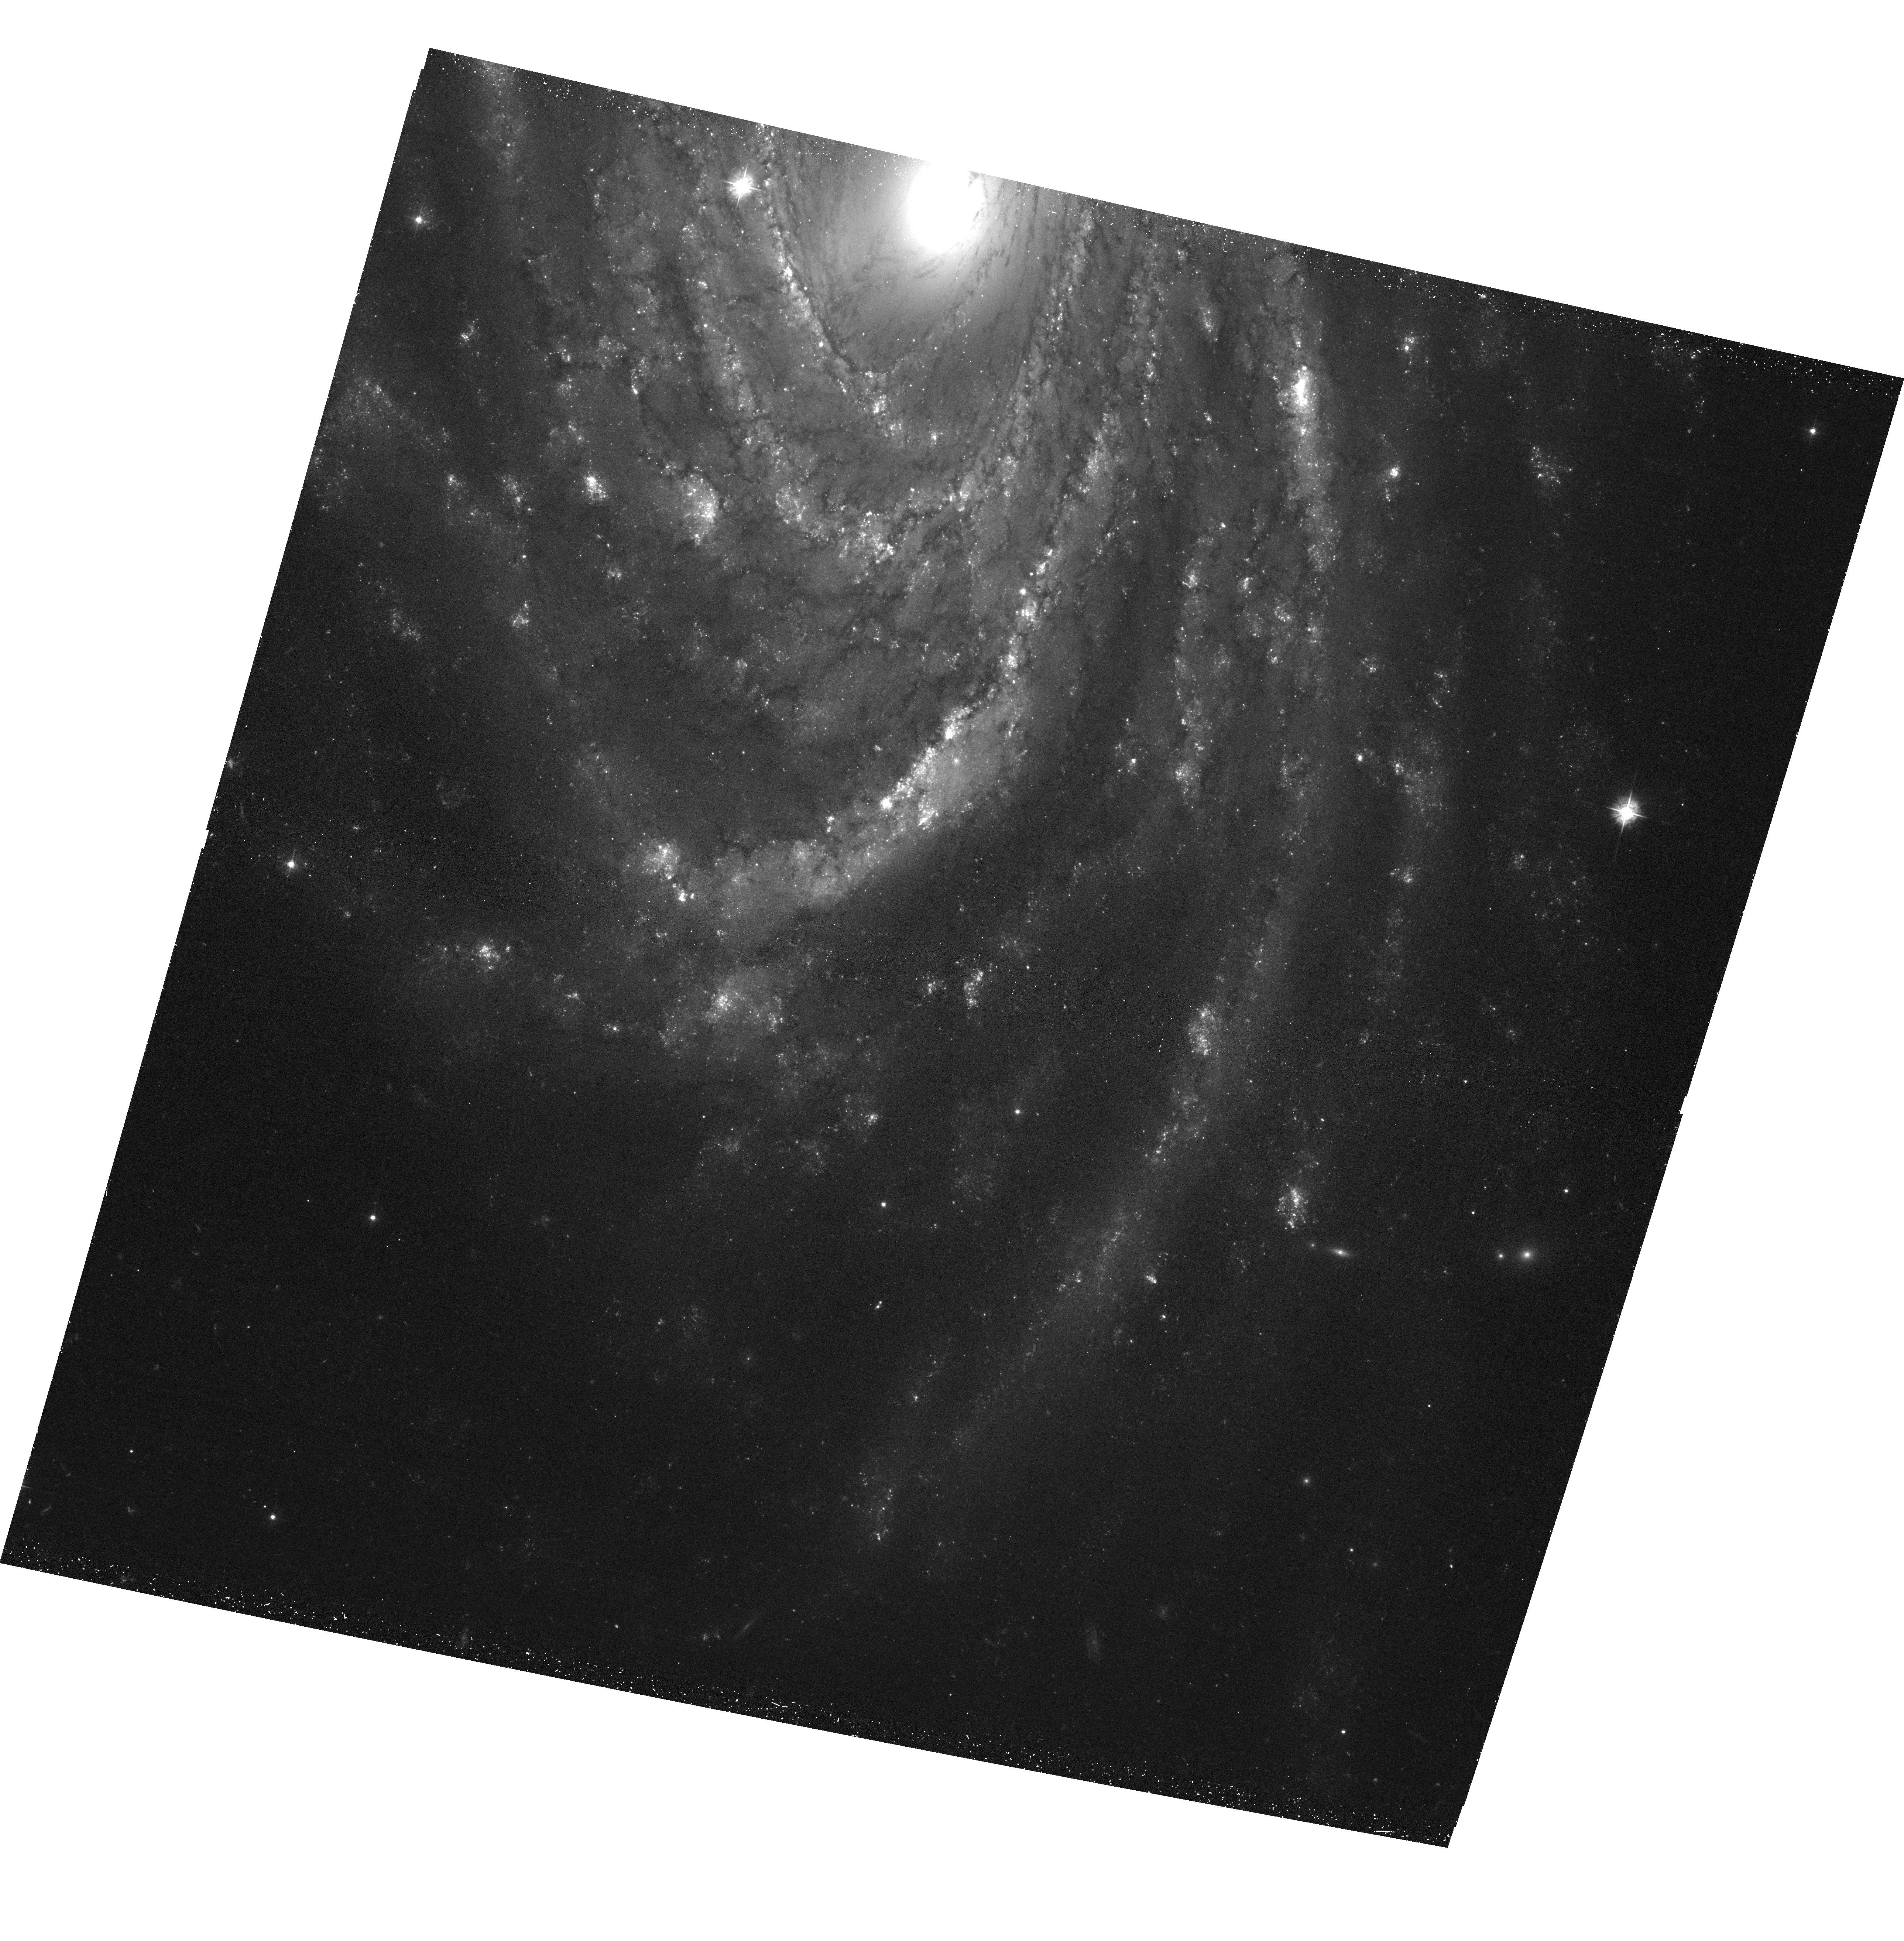
Target: NGC-2336-SOUTH
Instrument: ACS/WFC
Filter: F435W
Exposure: 44 min
Observation ID: hst_15990_02_acs_wfc_f435w_je6w02

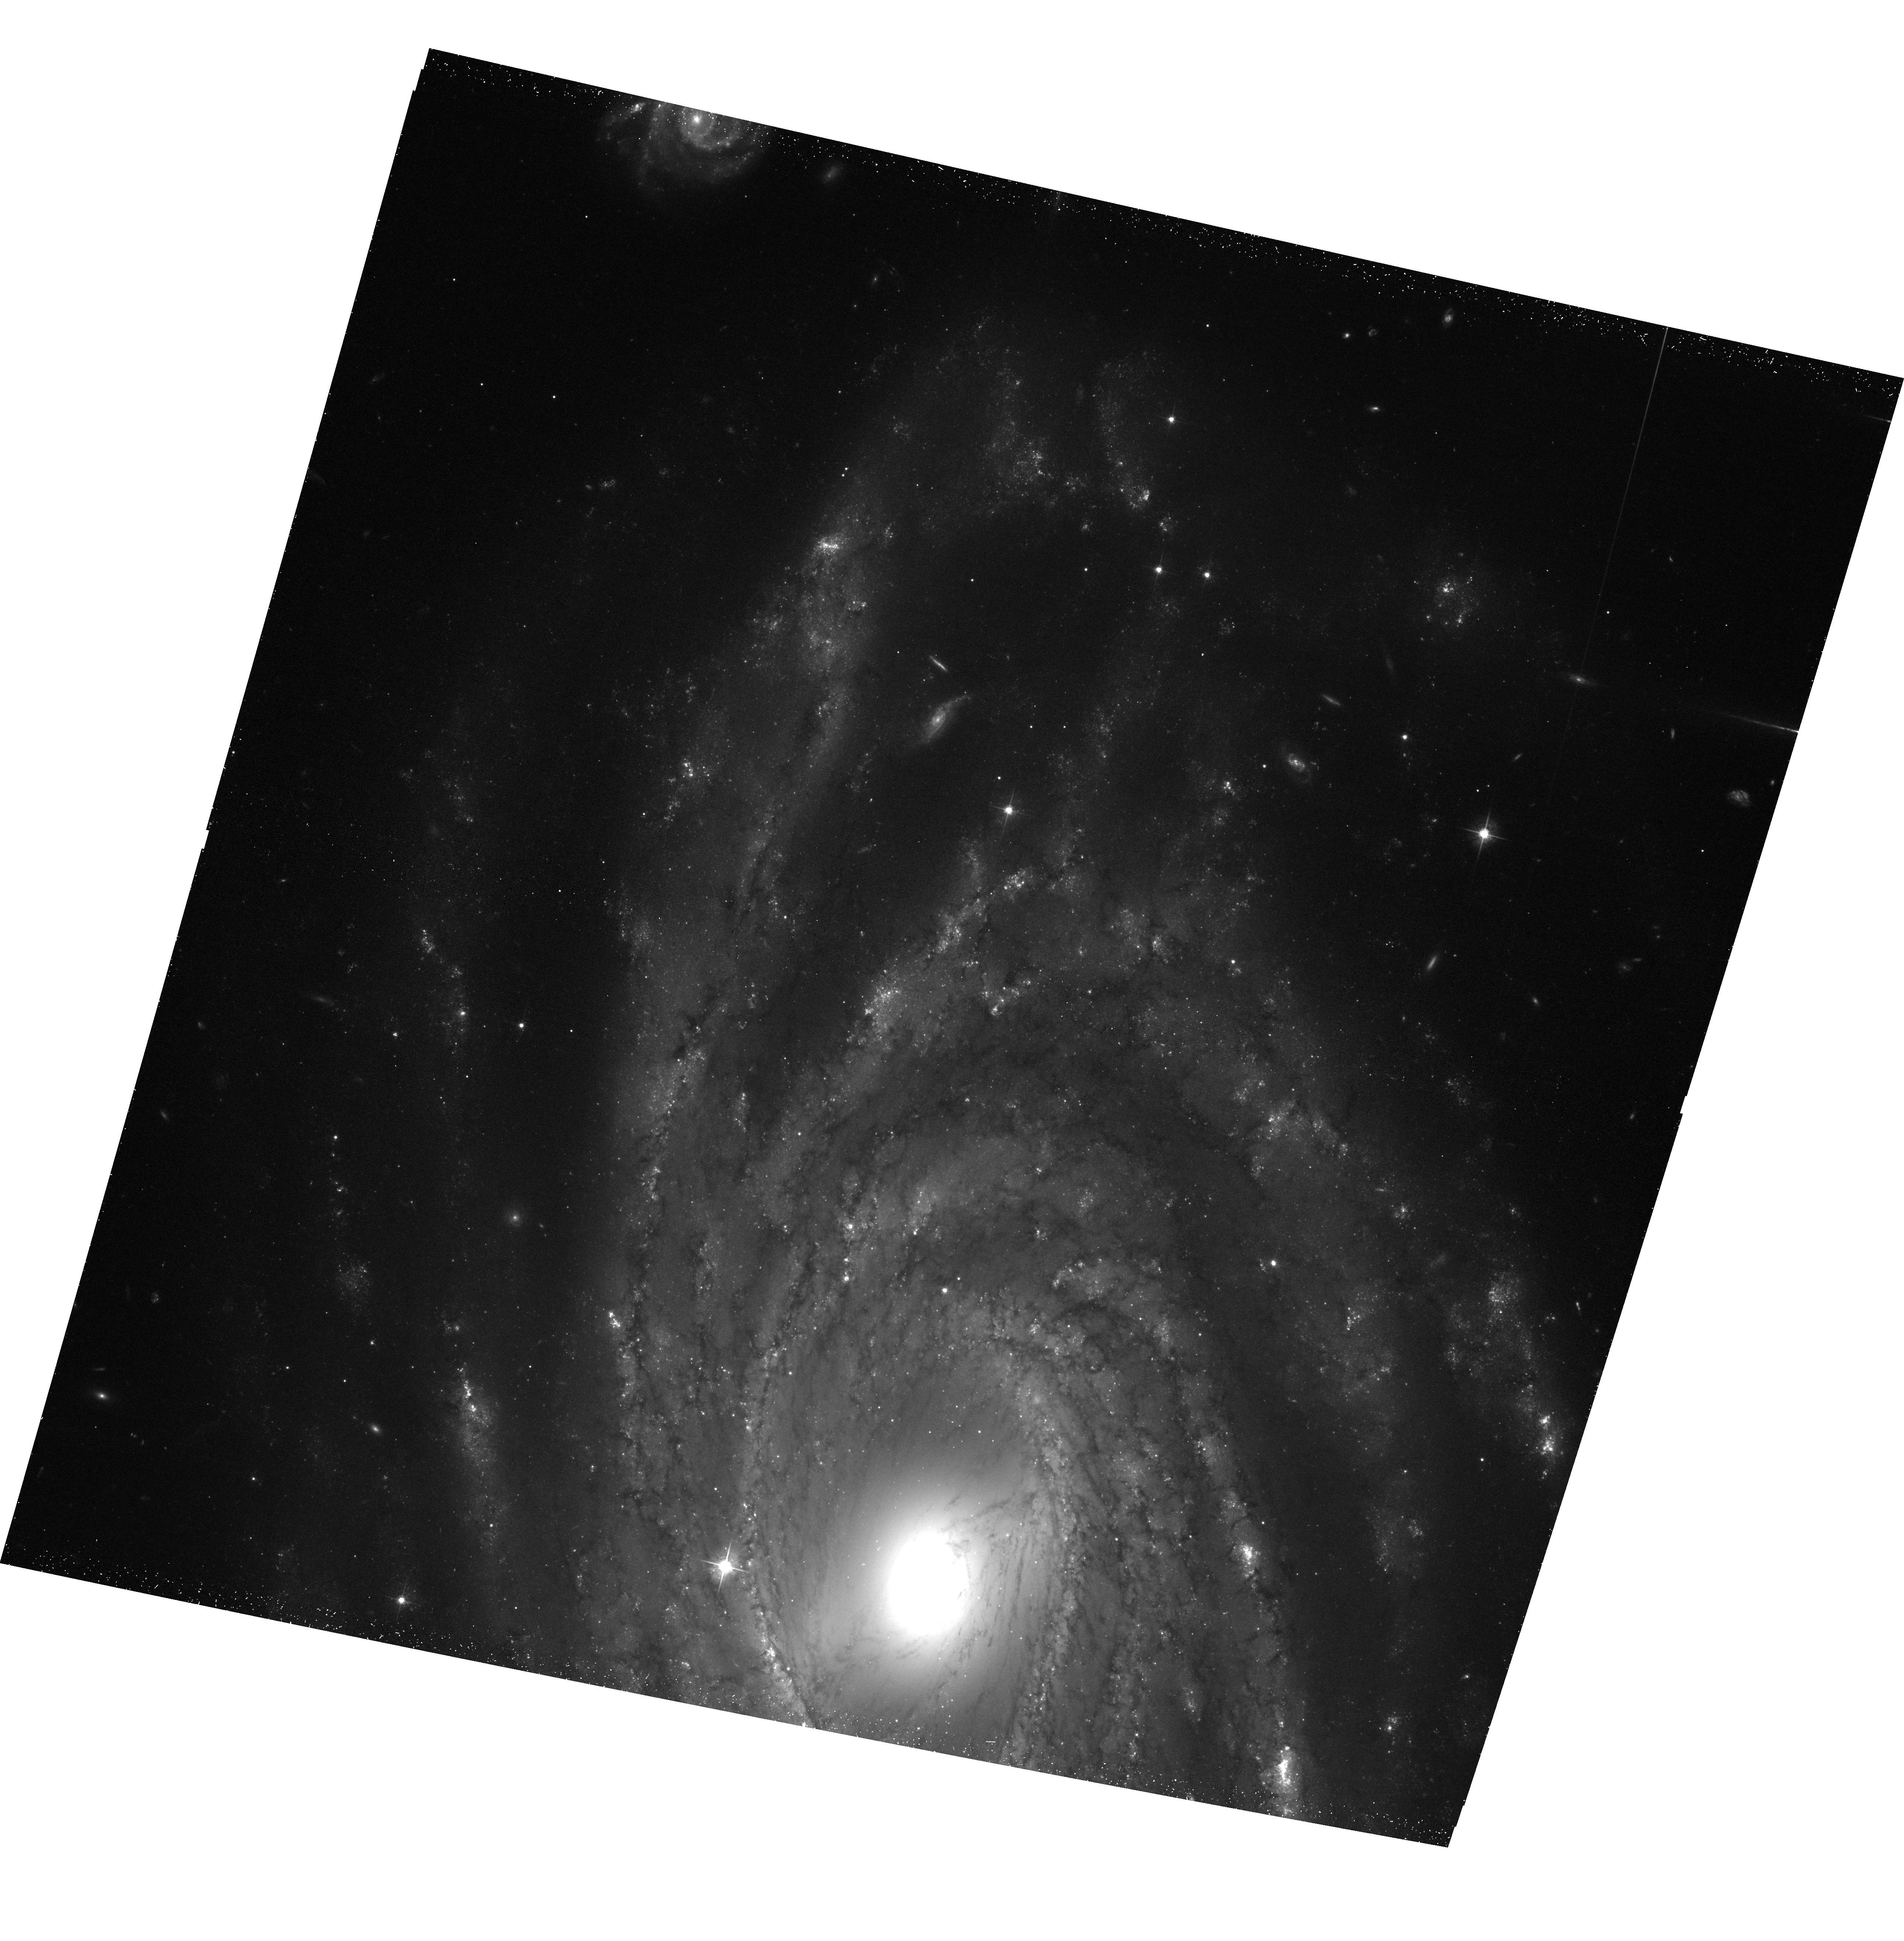
Target: NGC-2336-NORTH
Instrument: ACS/WFC
Filter: F555W
Exposure: 45 min
Observation ID: hst_15990_01_acs_wfc_f555w_je6w01

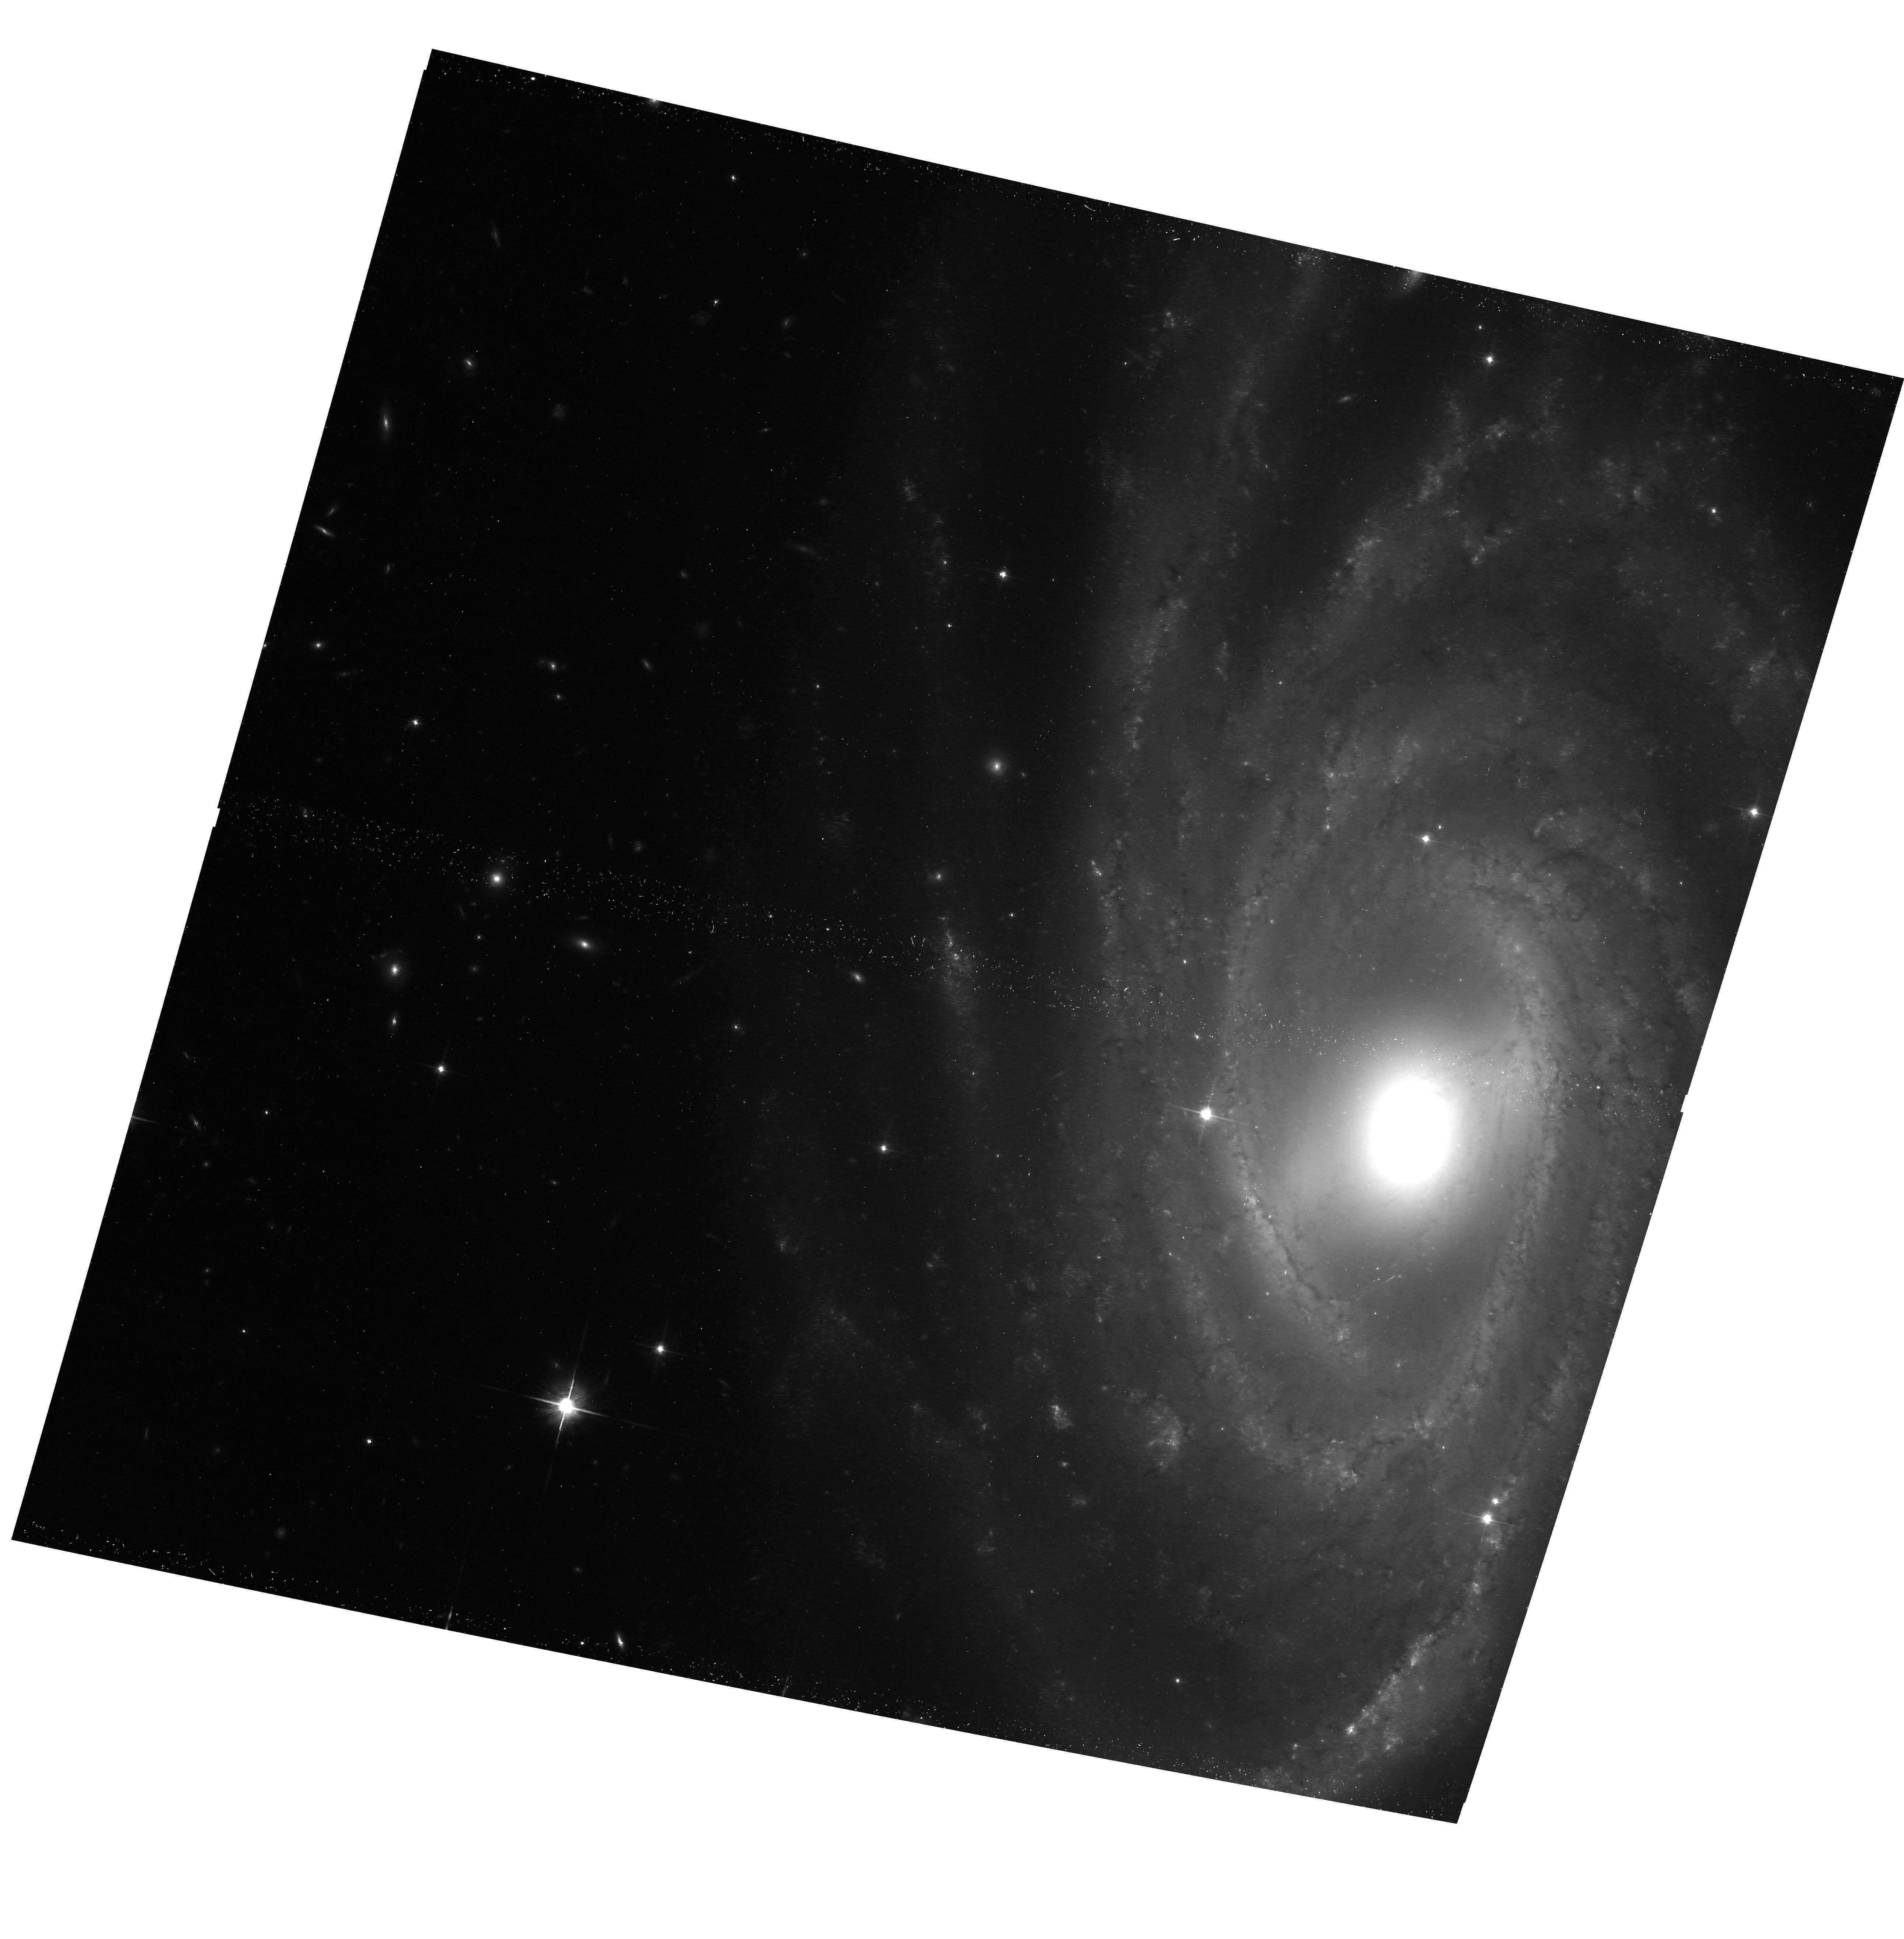
Target: NGC-2336-CENTER
Instrument: ACS/WFC
Filter: F814W
Exposure: 30 min
Observation ID: hst_15990_03_acs_wfc_f814w_je6w03

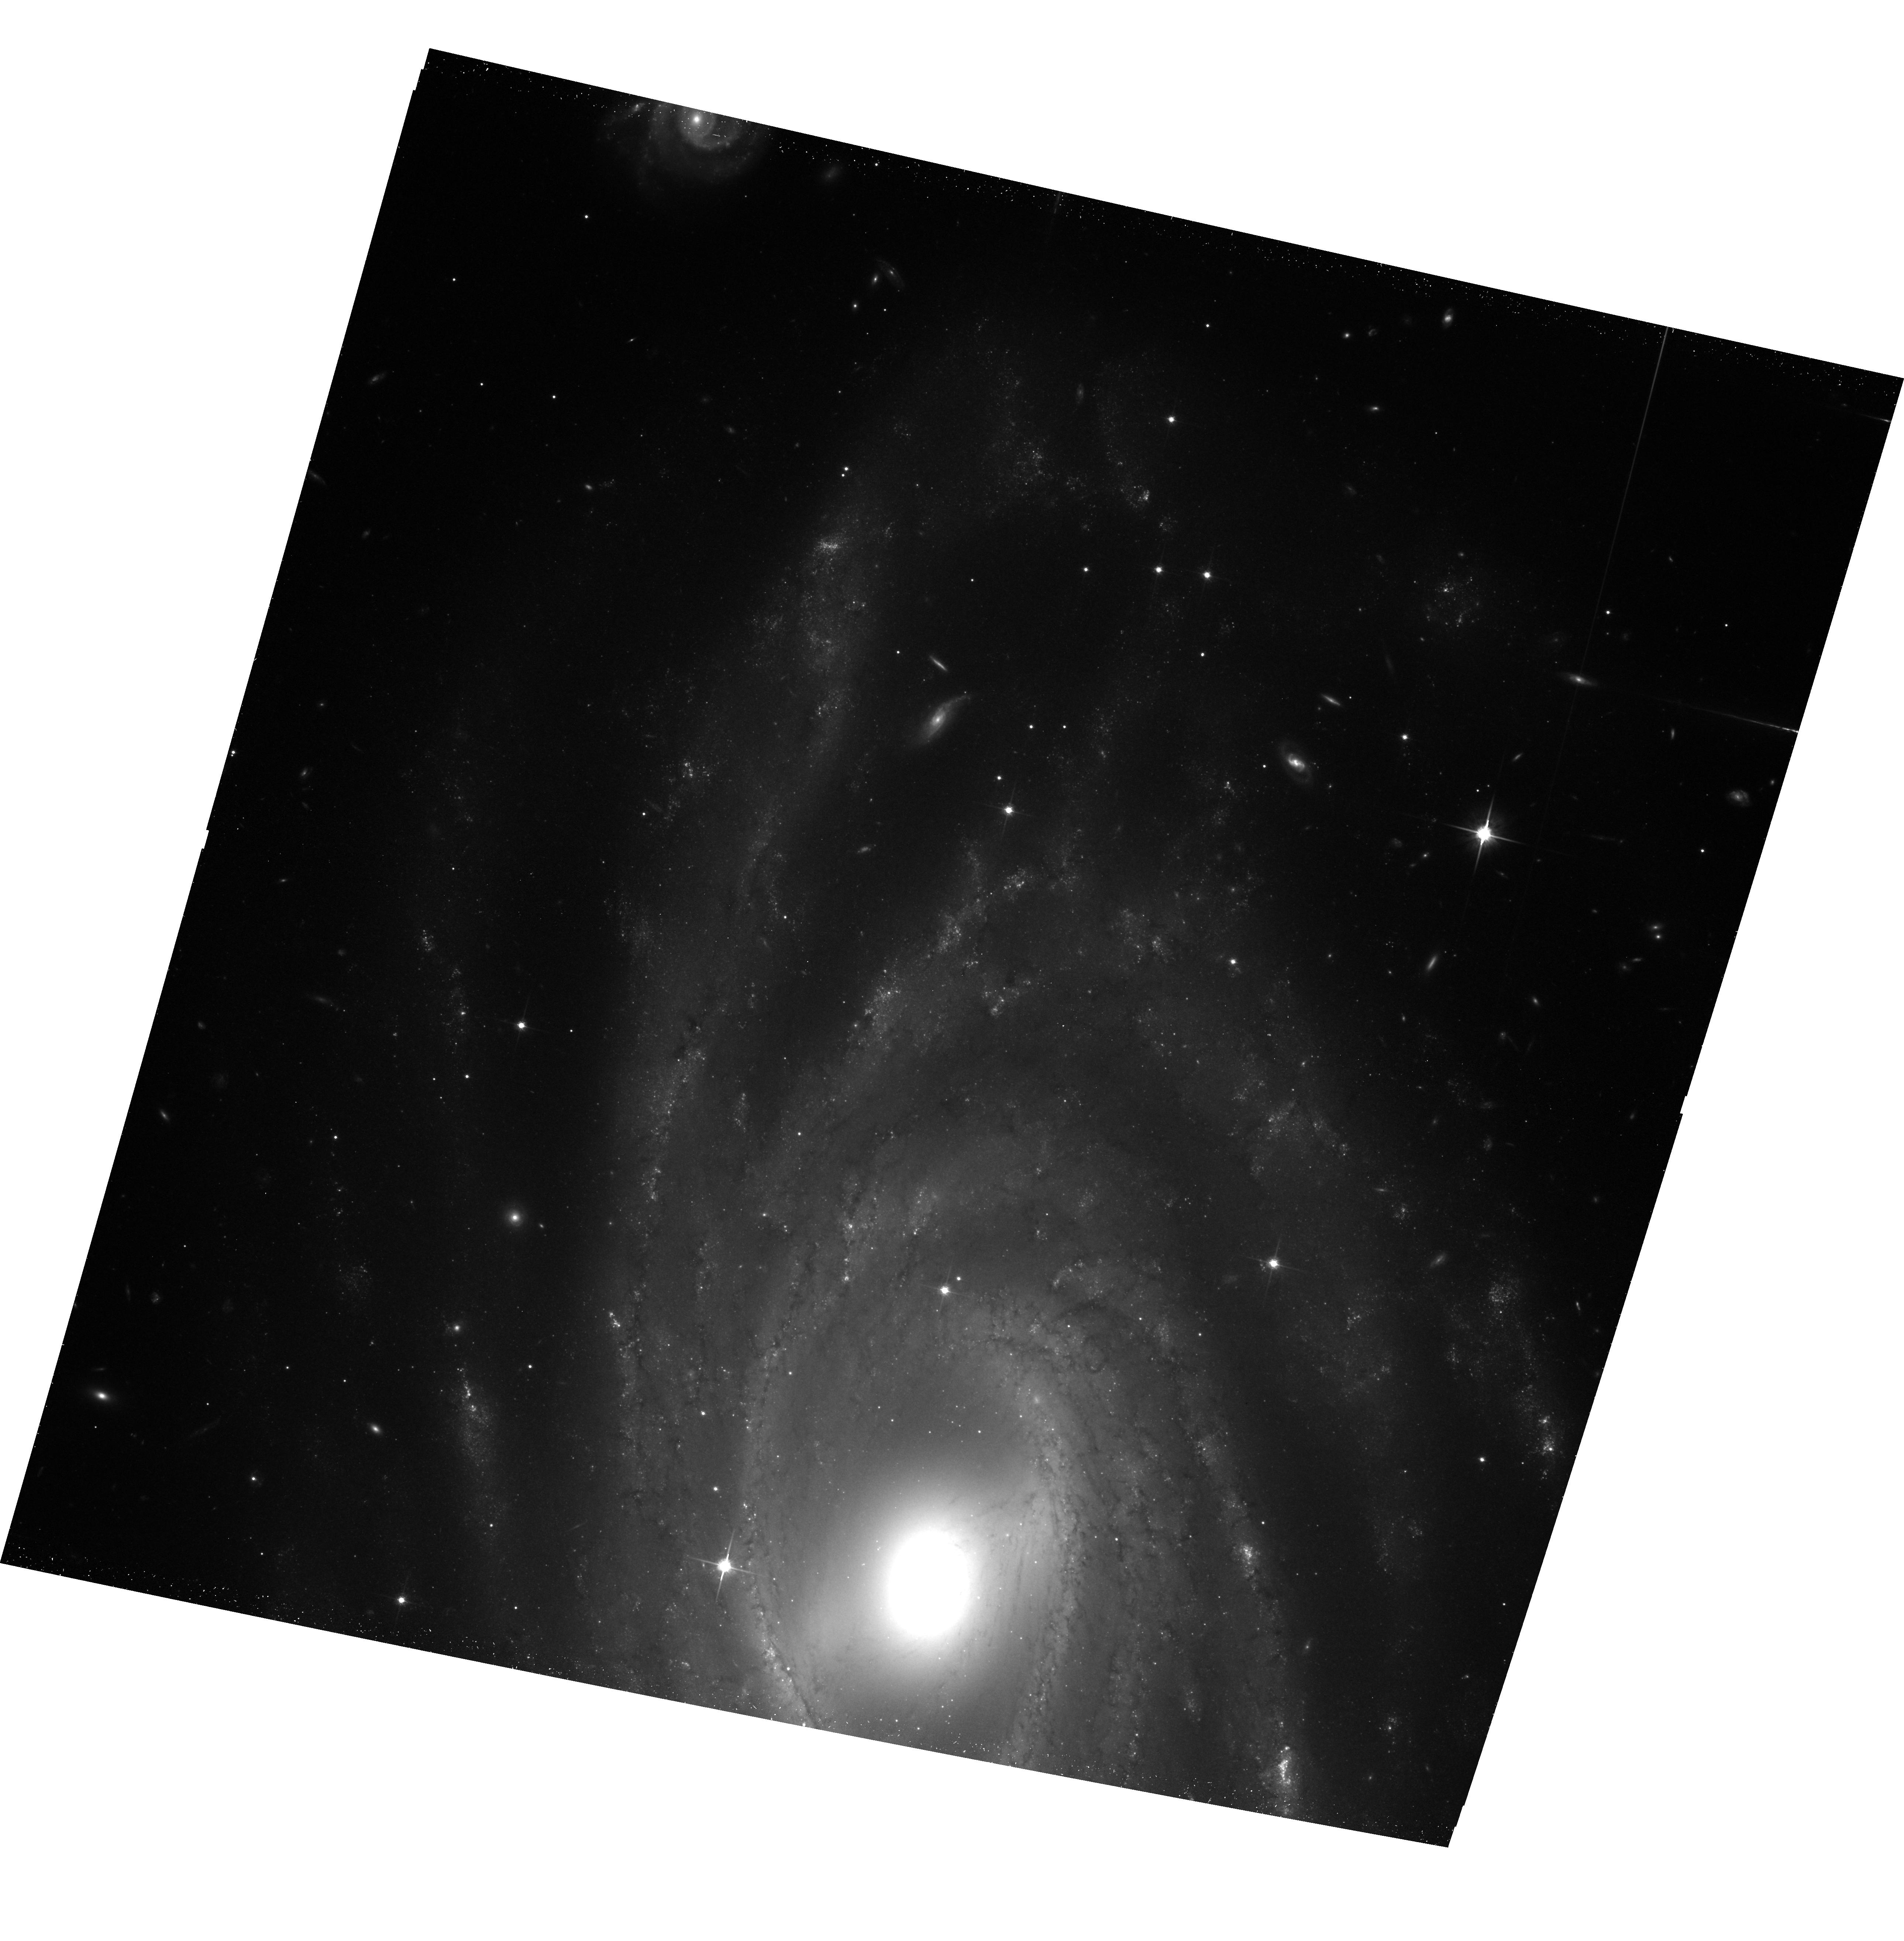
Target: NGC-2336-NORTH
Instrument: ACS/WFC
Filter: F814W
Exposure: 46 min
Observation ID: hst_15990_01_acs_wfc_f814w_je6w01

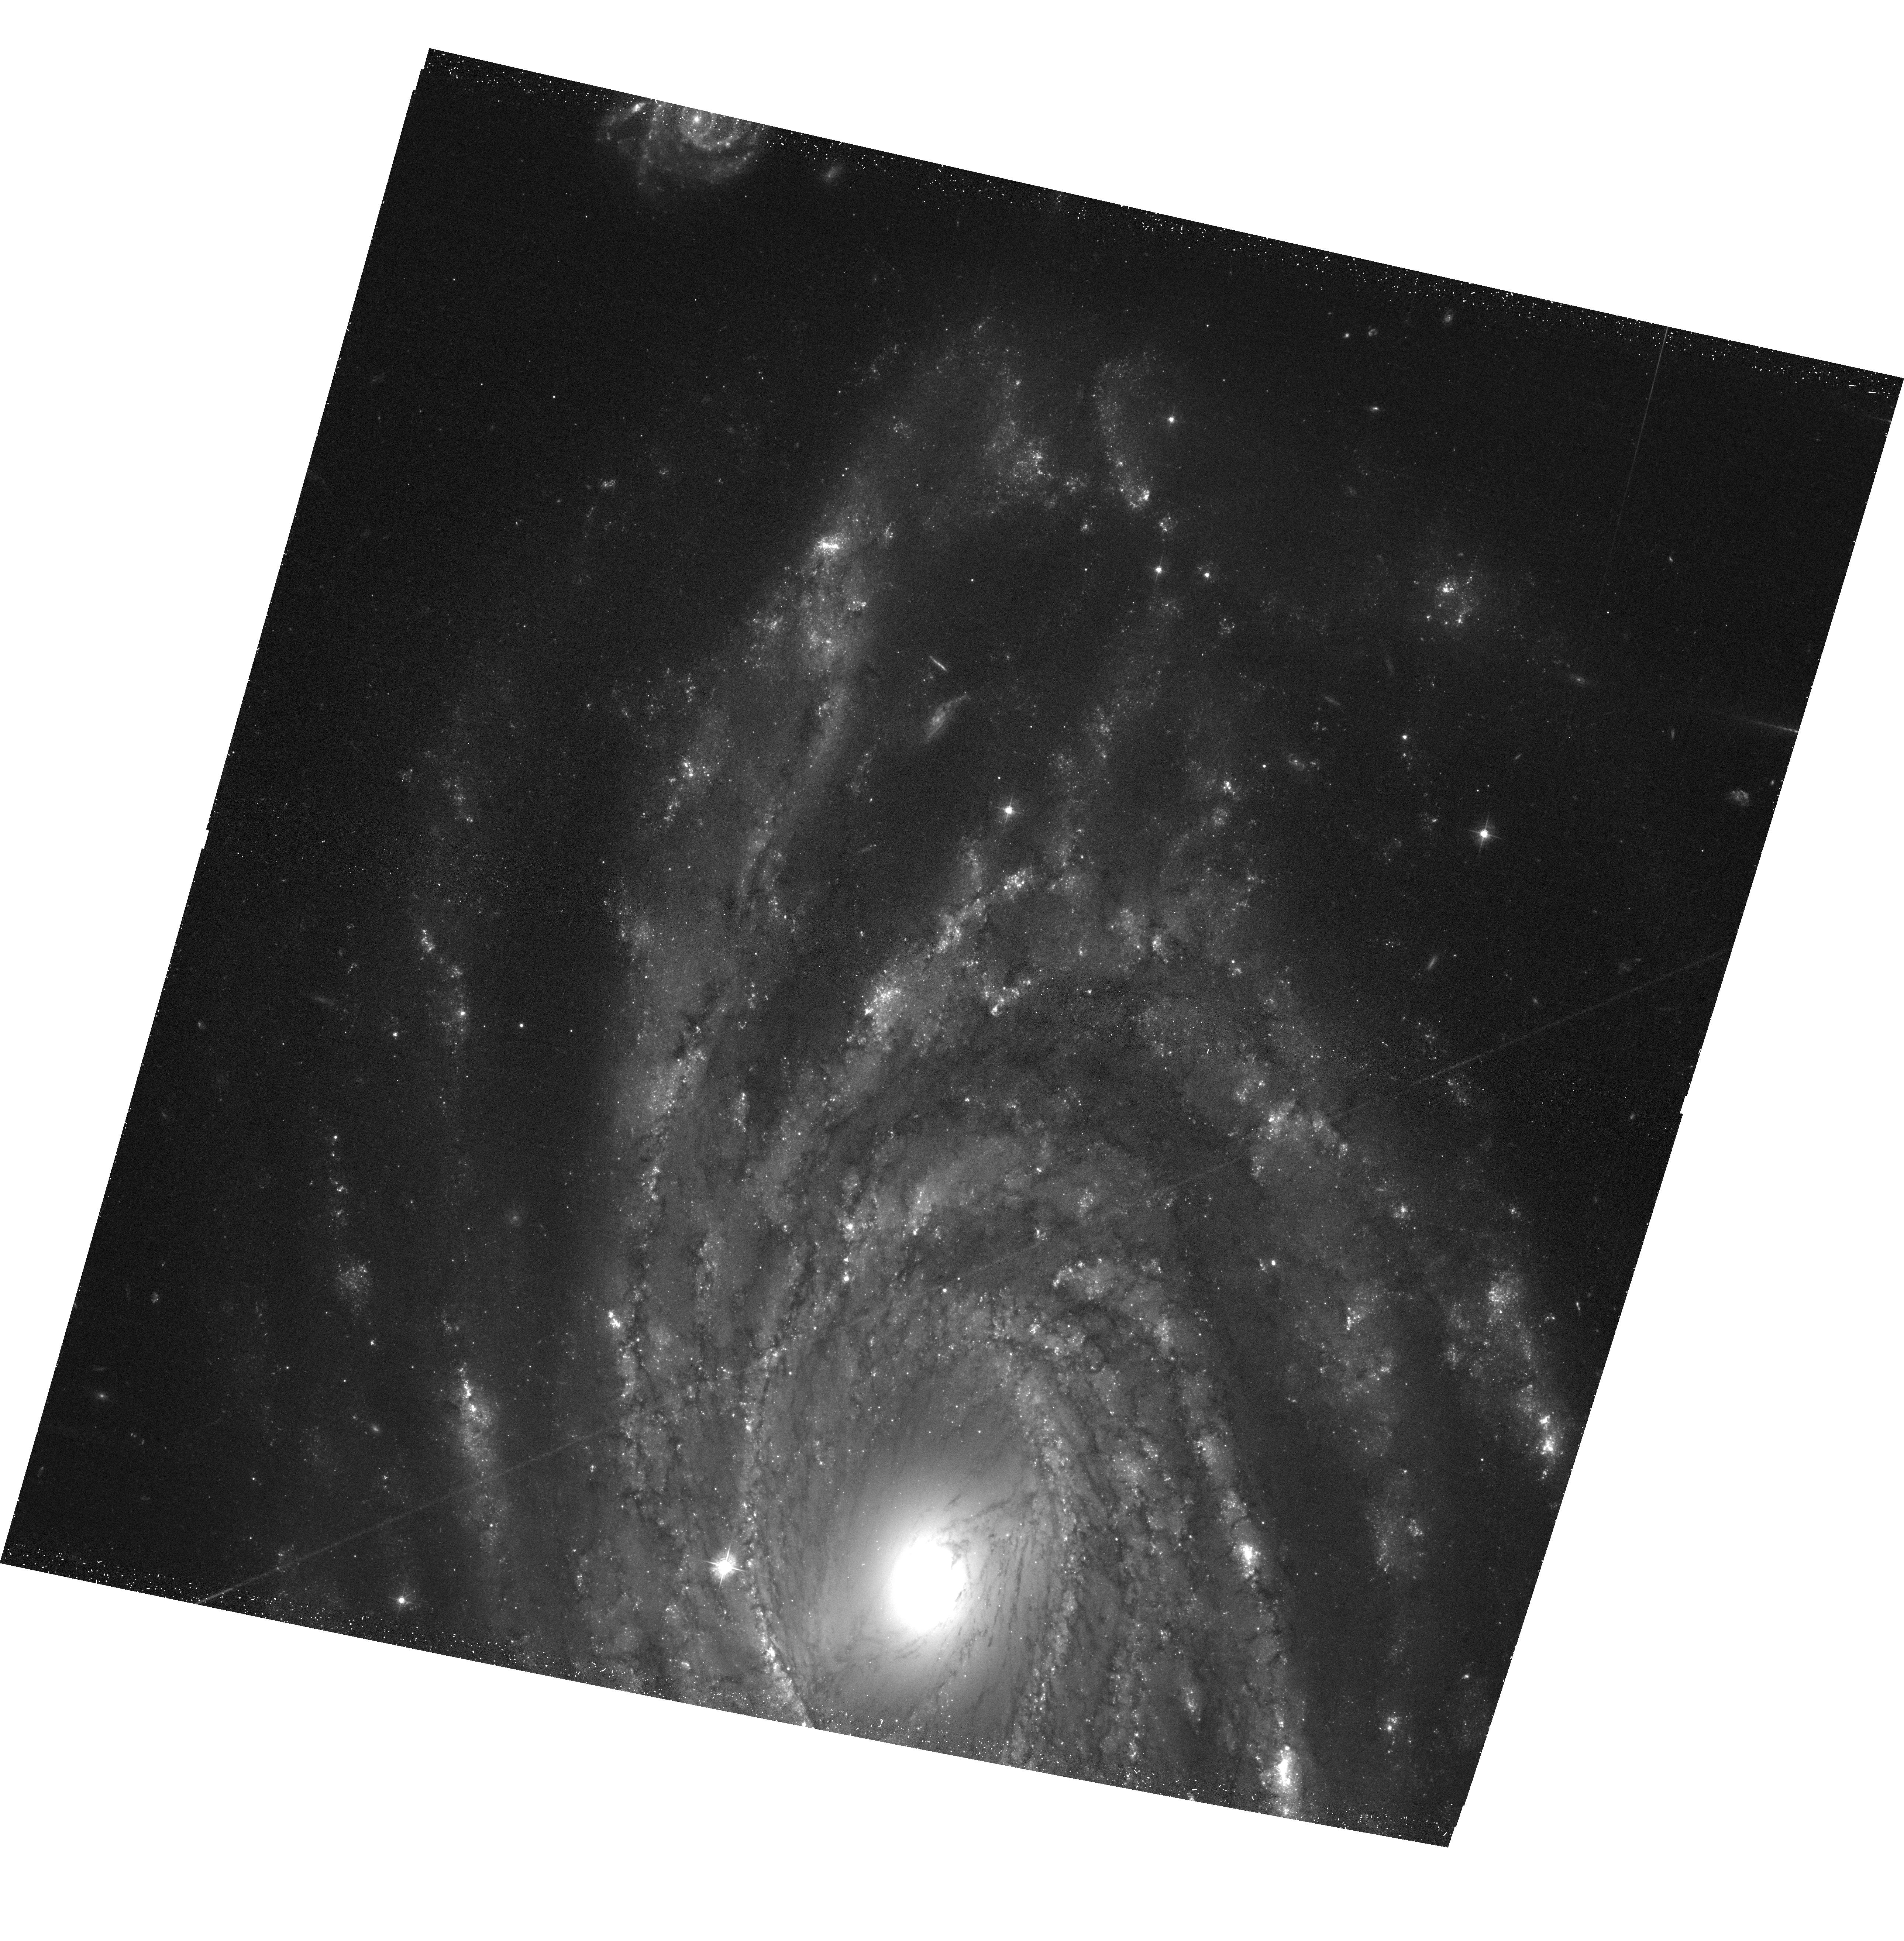
Target: NGC-2336-NORTH
Instrument: ACS/WFC
Filter: F435W
Exposure: 44 min
Observation ID: hst_15990_01_acs_wfc_f435w_je6w01

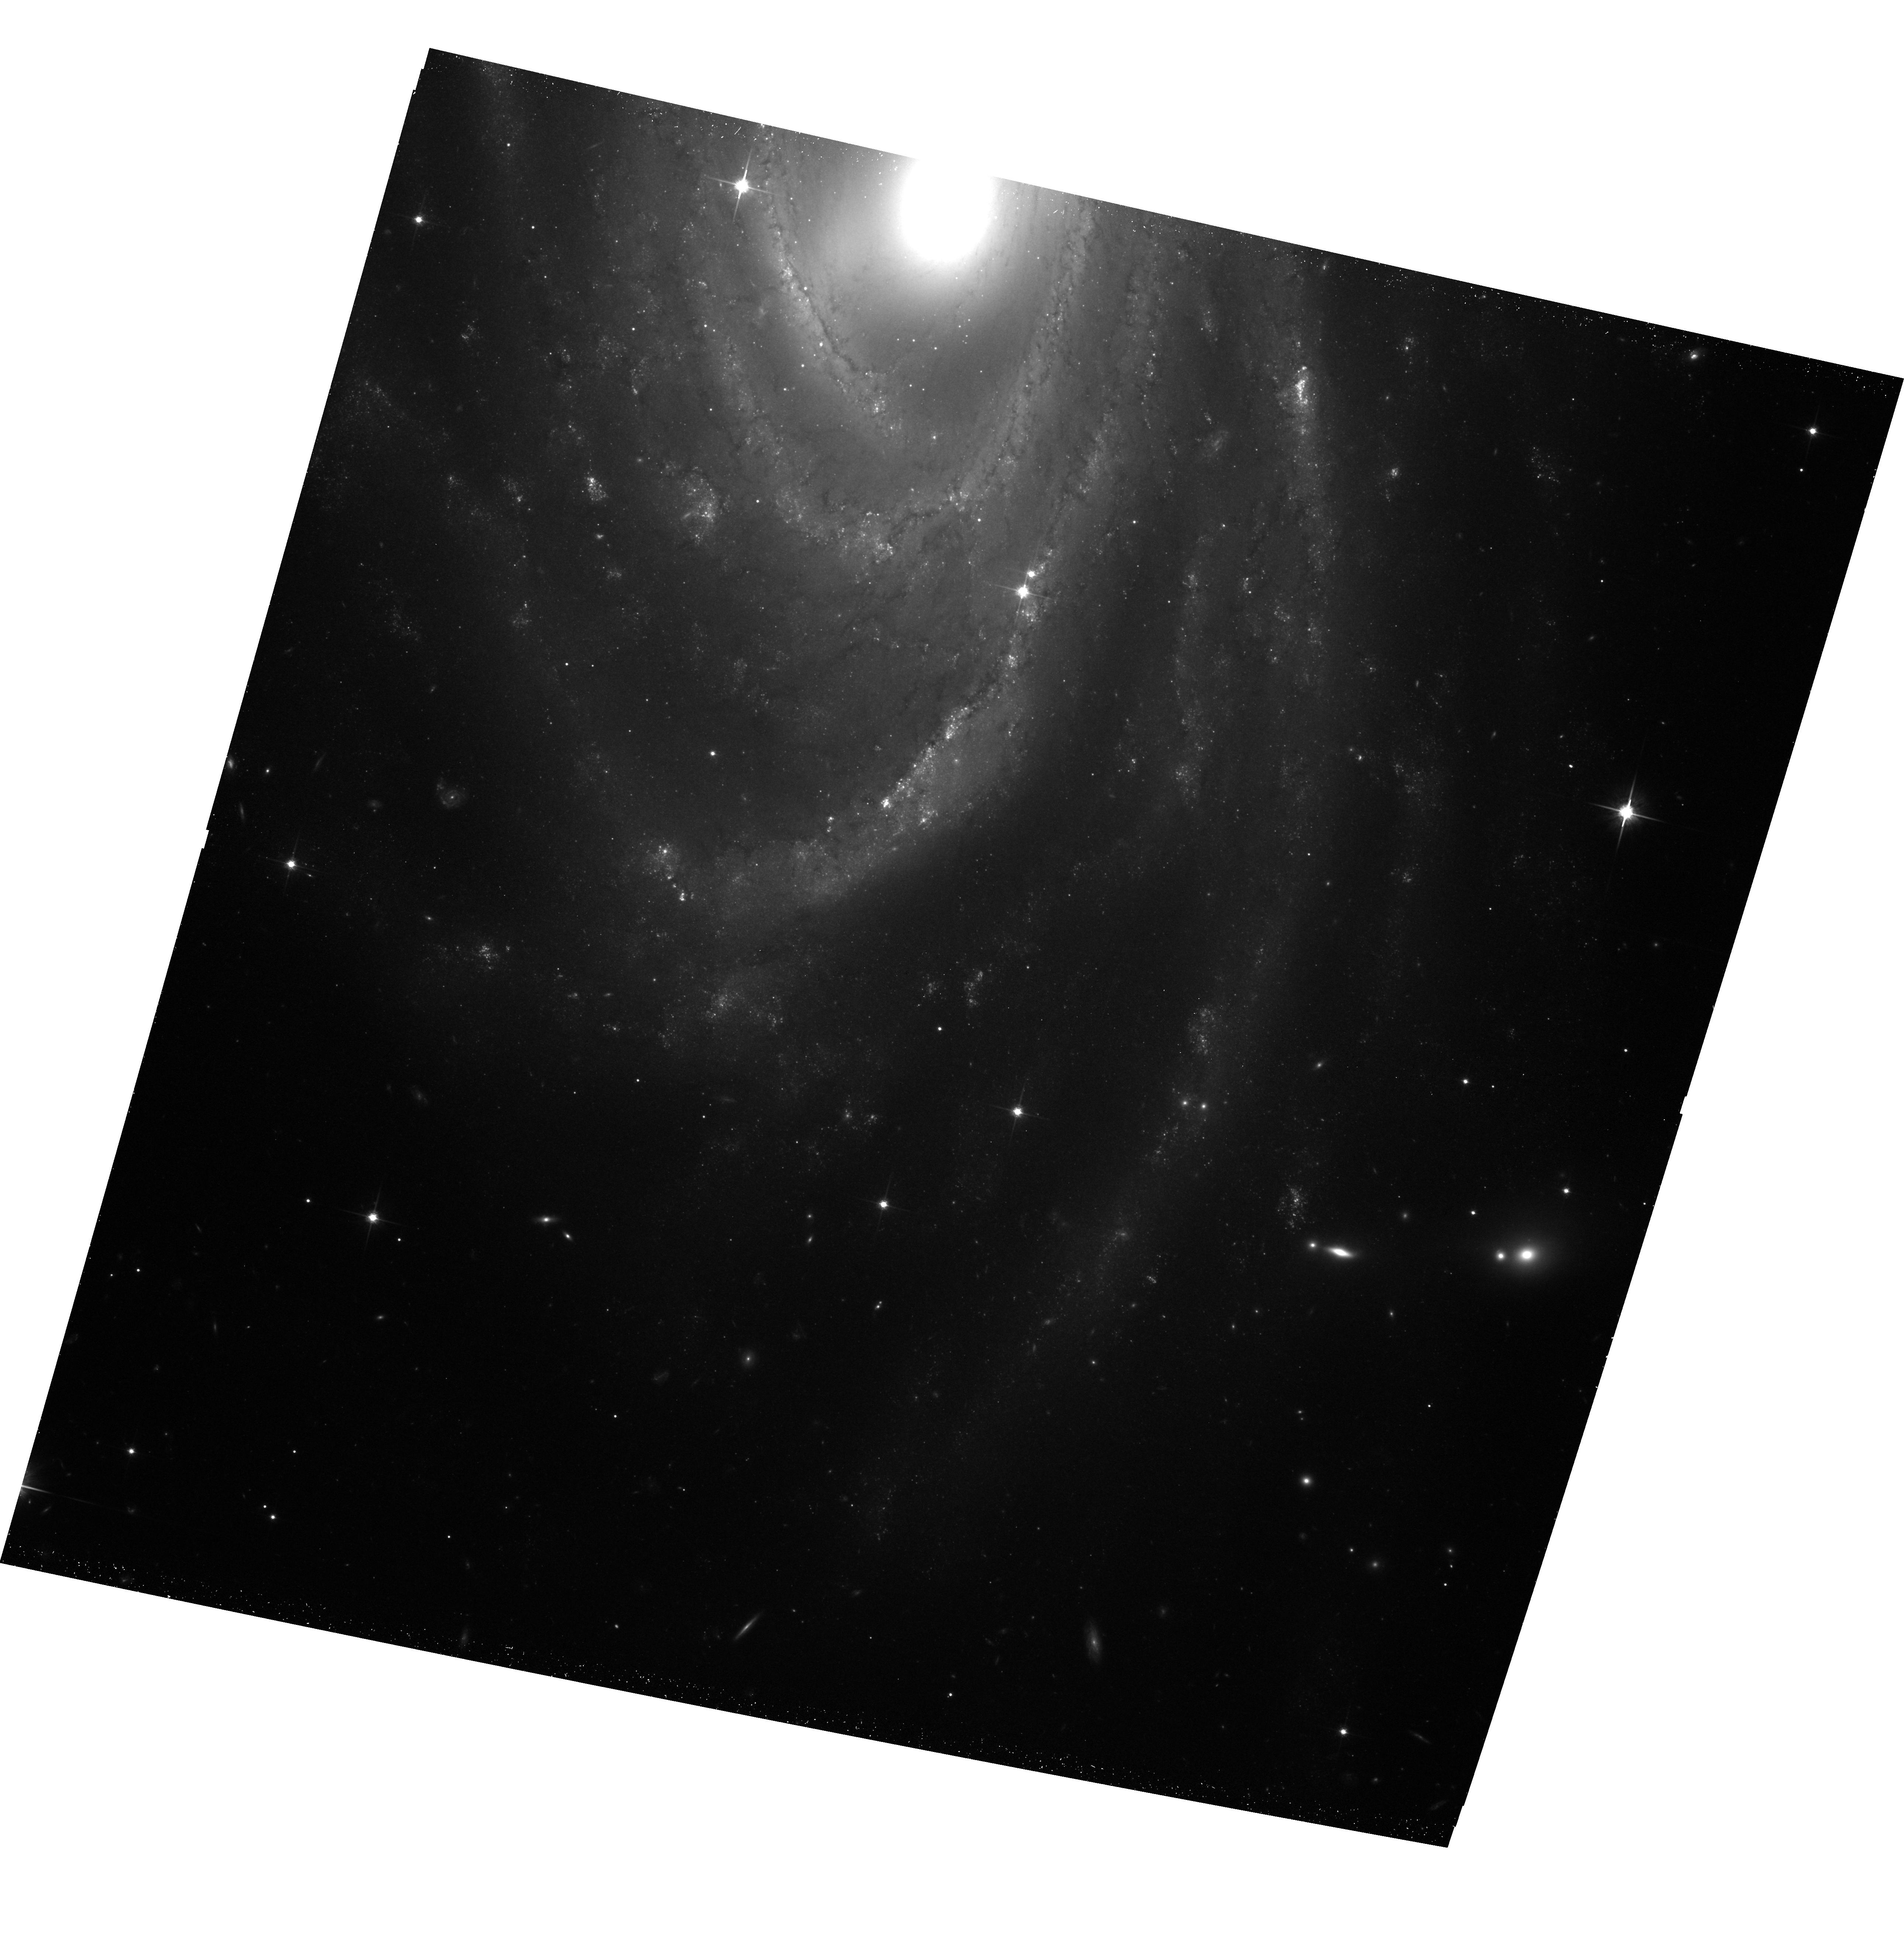
Target: NGC-2336-SOUTH
Instrument: ACS/WFC
Filter: F814W
Exposure: 46 min
Observation ID: hst_15990_02_acs_wfc_f814w_je6w02

Determining How X-ray Binary Populations Vary Through Time (PI: Antoniou, Vallia)

We propose 200 ks total ACIS-S observations of the spiral galaxy NGC 2336, one of the most actively star-forming galaxies in the local Universe. The proposed observations will reach Lx ~ 7 x 10^(37) erg/s, yielding over 40 high-mass X-ray binaries (XRBs). Archival UV data and supporting Hubble Space Telescope observations fully leverage our proposed Chandra observations by allowing us to: (a) measure the age and metallicity distribution of young XRBs; (b) measure the formation efficiency of young XRBs as a function of the age of their parent stellar populations; (c) constrain XRB formation models; (d) characterize the ultra-luminous XRB population; (e) explore the role of star formation in energizing the ISM; and (f) identify the nature of the nuclear source.